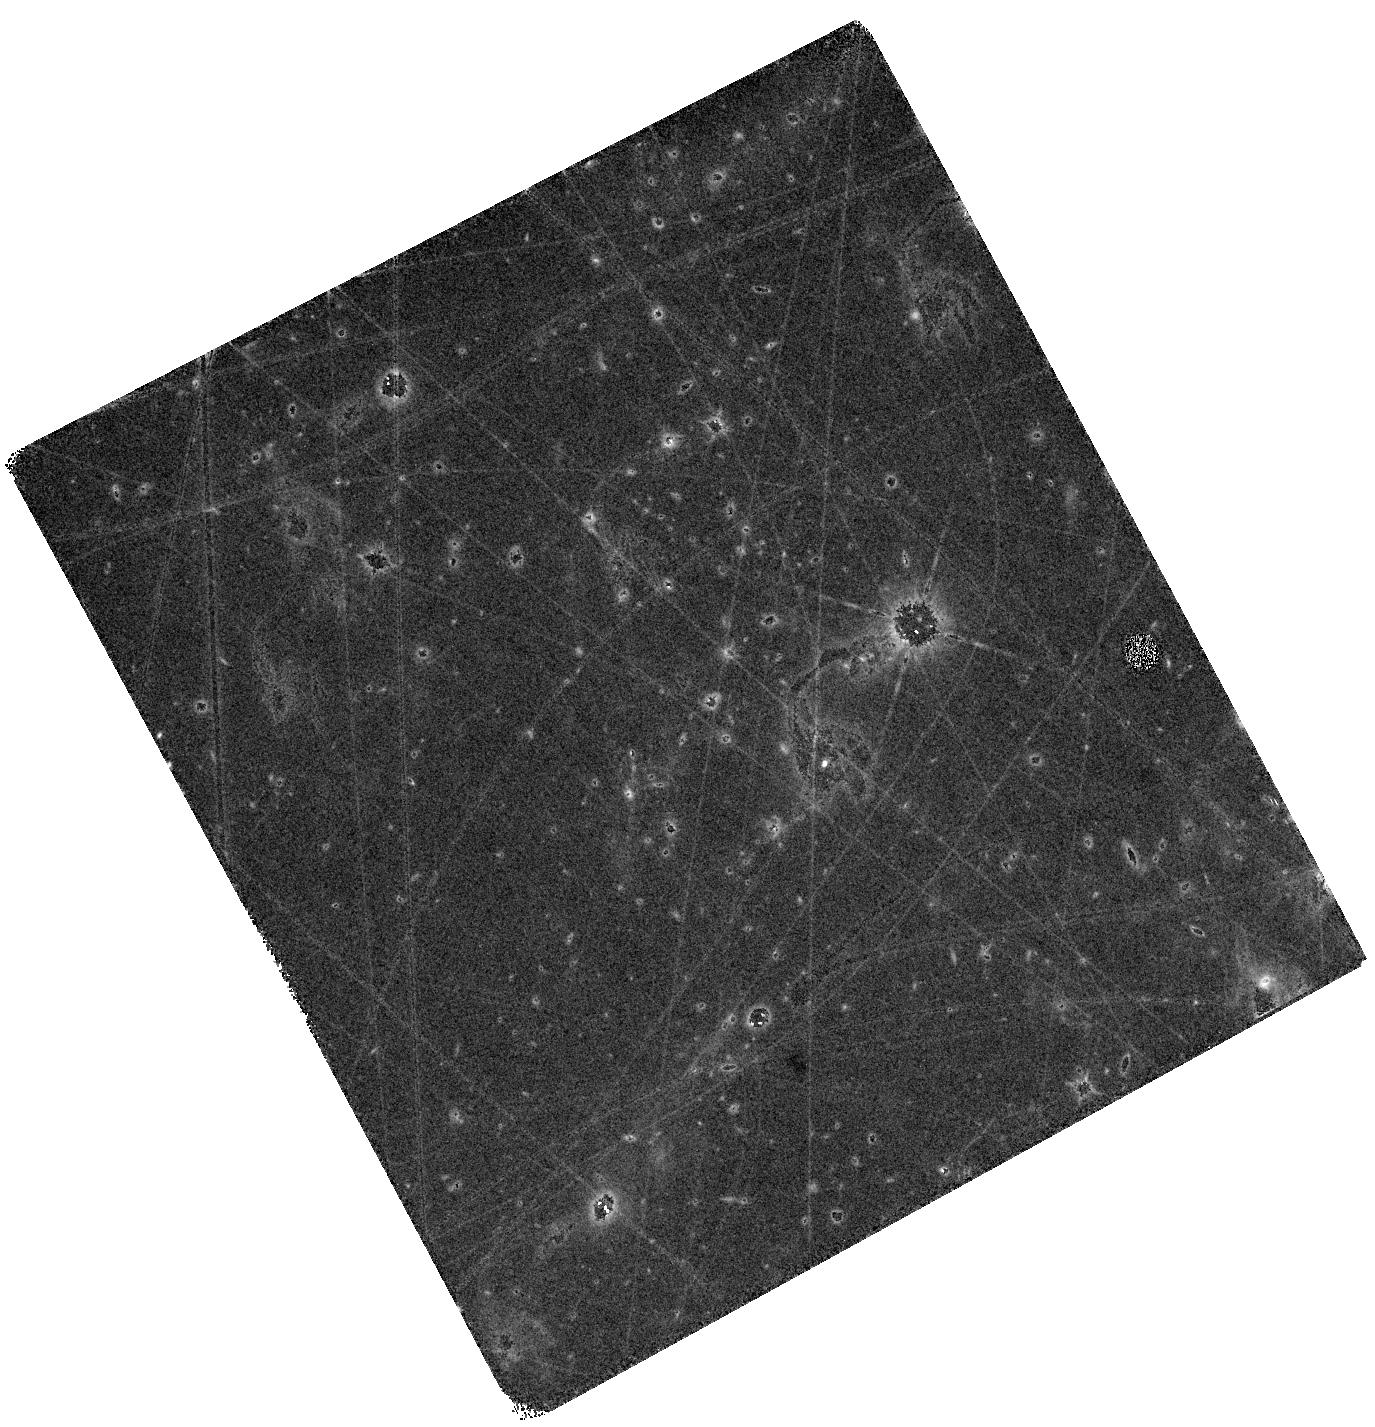
Target: SPARCS-J0225
Instrument: WFC3/IR
Filter: F160W
Exposure: 40 min
Observation ID: hst_17439_03_wfc3_ir_f160w_ifa403

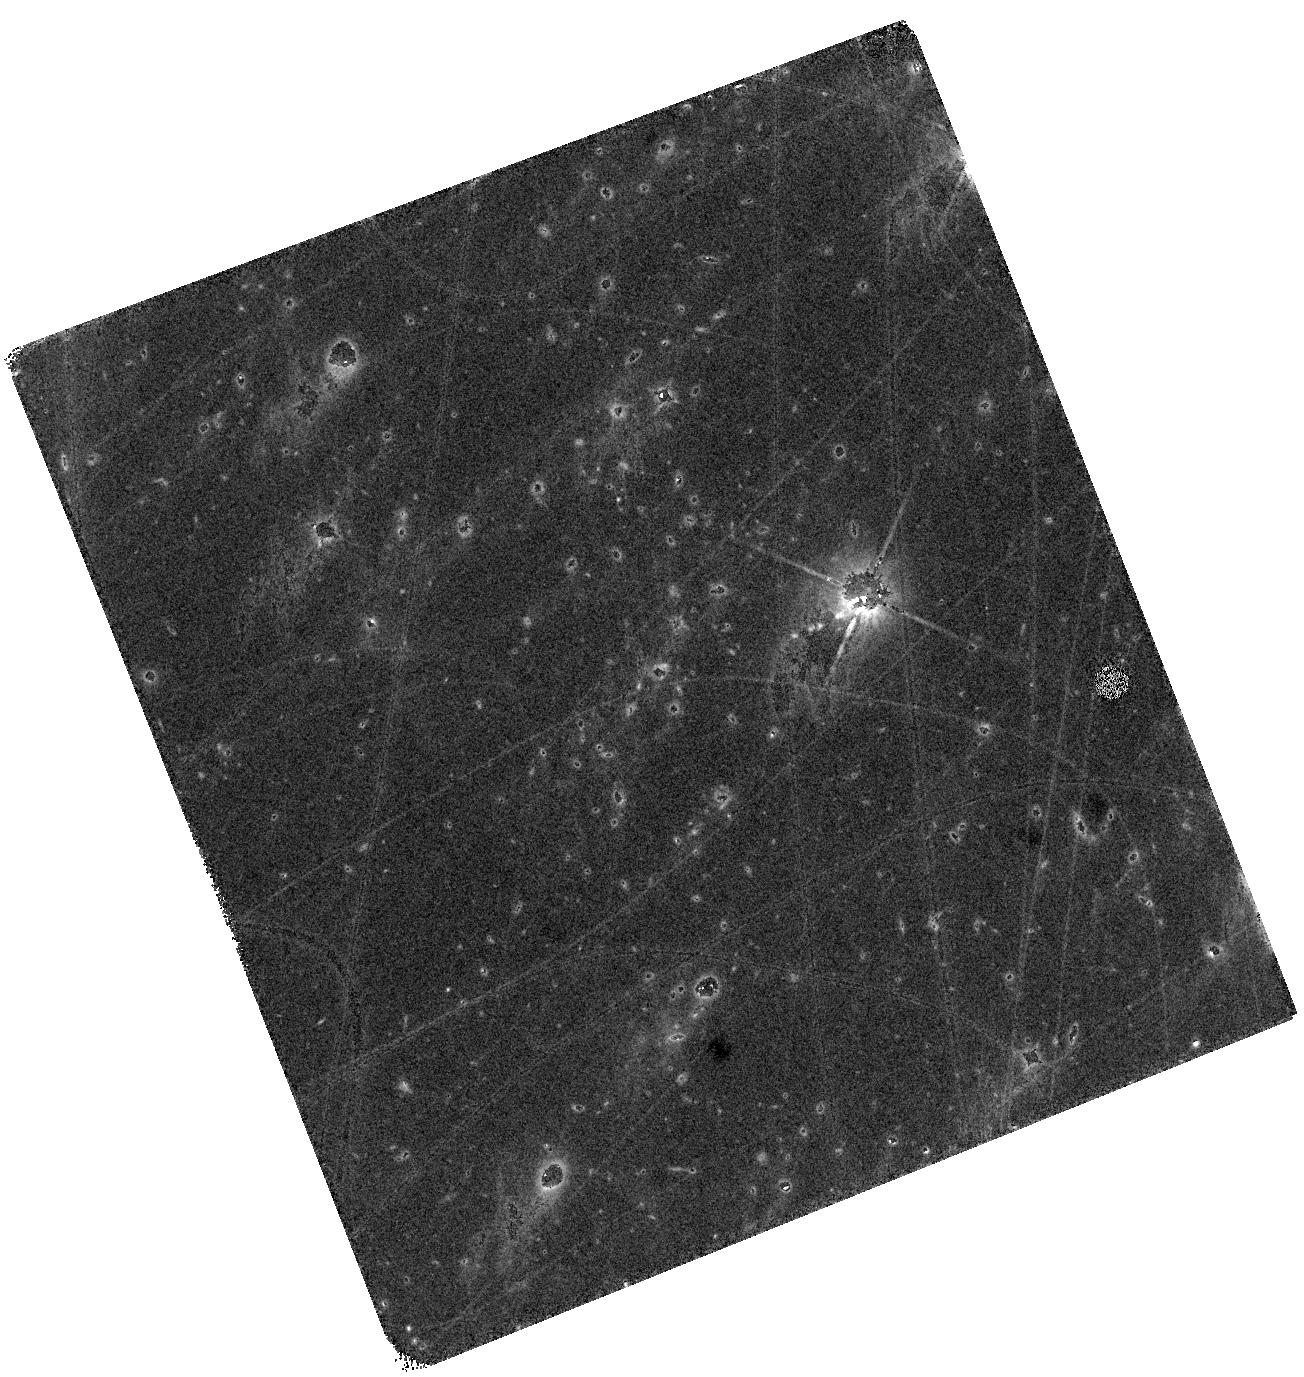
Target: SPARCS-J0225
Instrument: WFC3/IR
Filter: F140W
Exposure: 40 min
Observation ID: hst_17439_01_wfc3_ir_f140w_ifa401

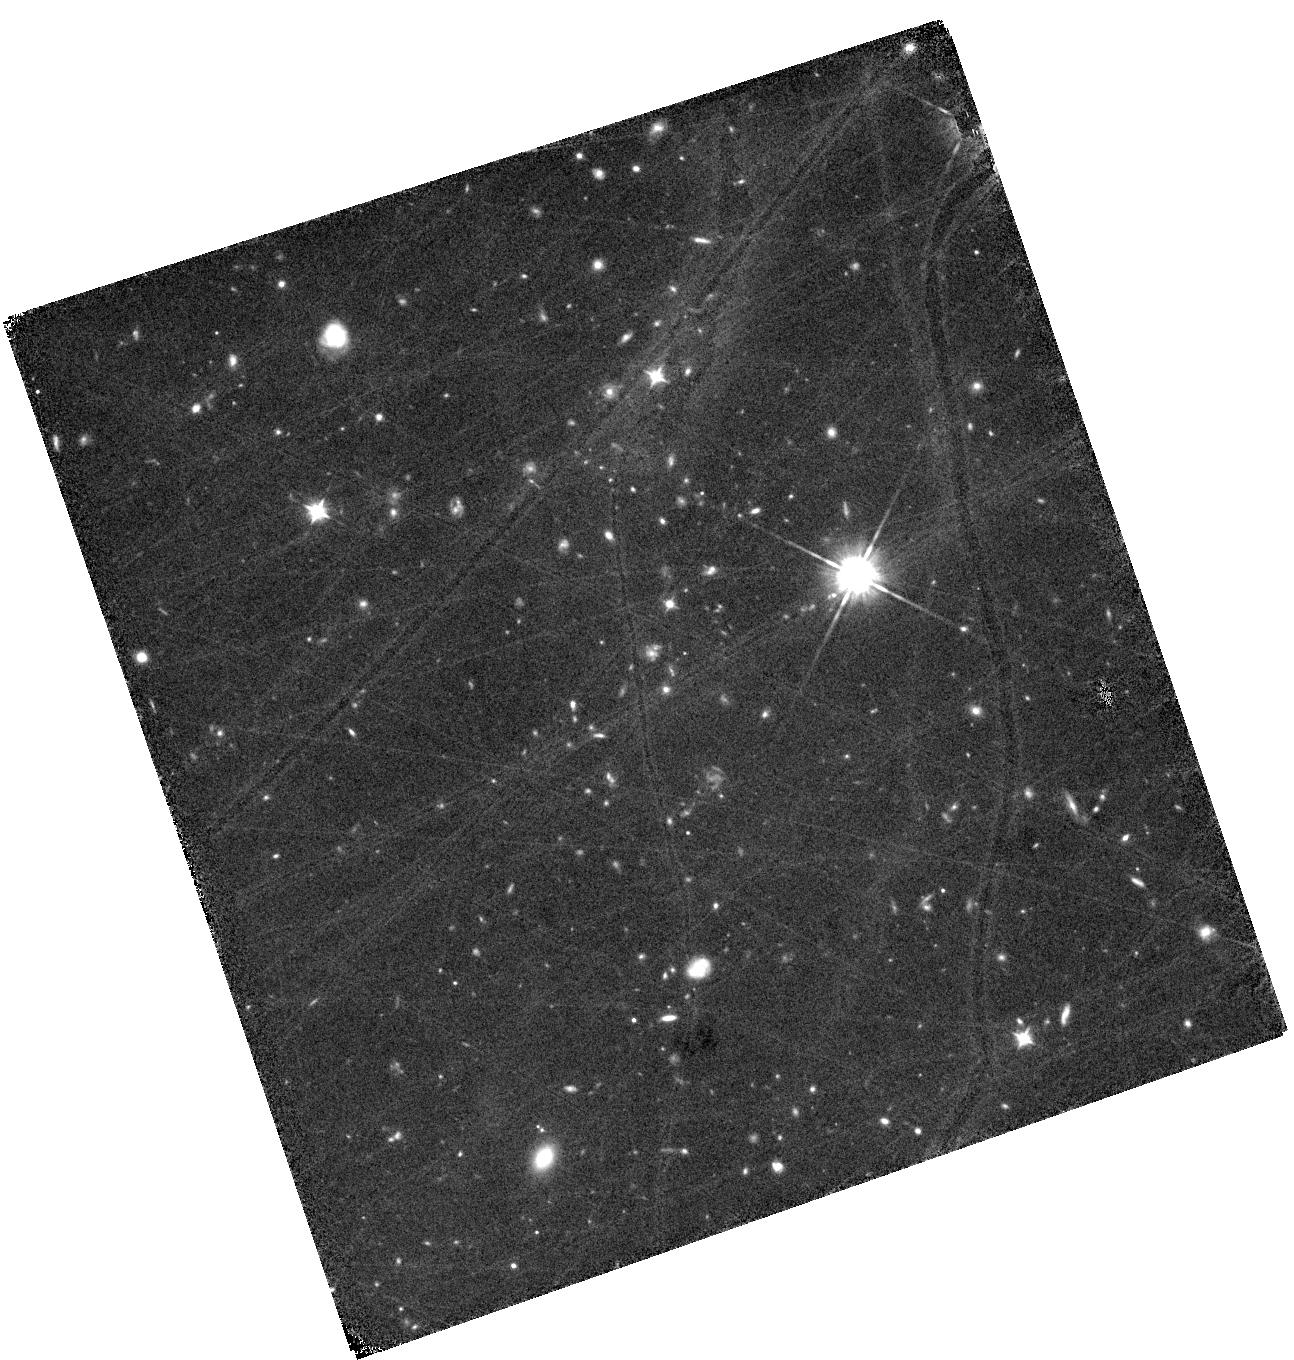
Target: SPARCS-J0225
Instrument: WFC3/IR
Filter: F105W
Exposure: 1.3 h
Observation ID: hst_17439_04_wfc3_ir_f105w_ifa404

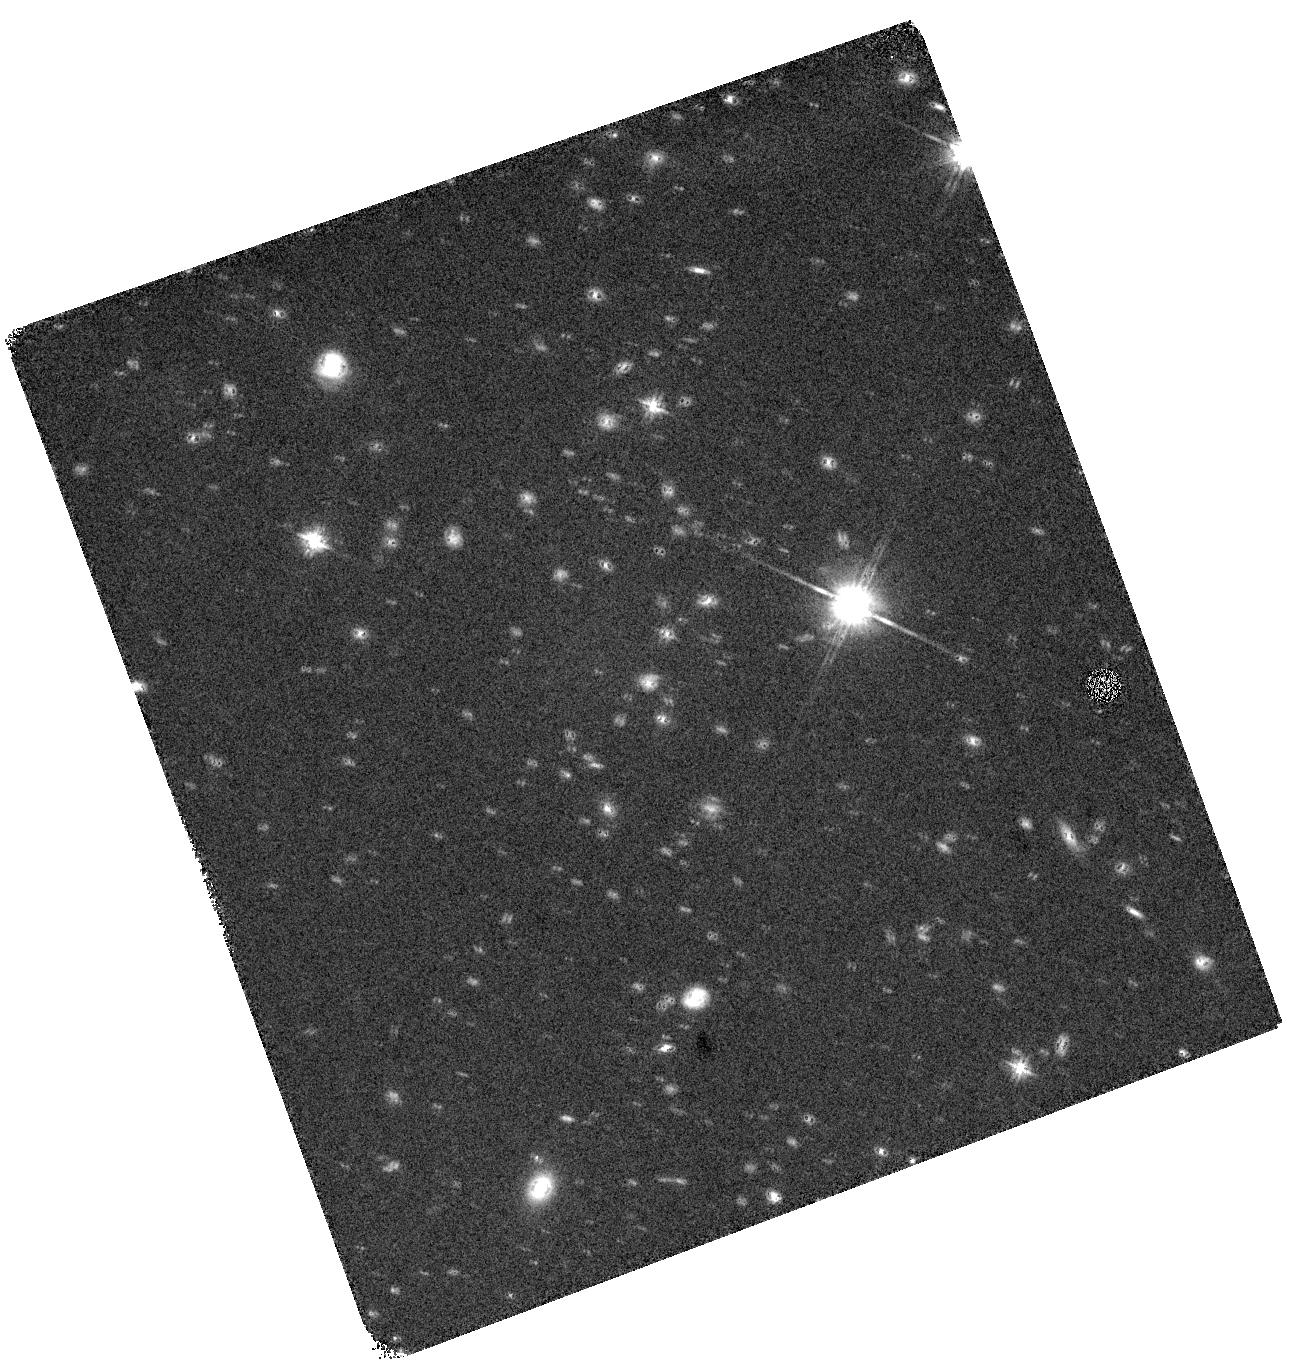
Target: SPARCS-J0225
Instrument: WFC3/IR
Filter: F140W
Exposure: 16 min
Observation ID: hst_17439_02_wfc3_ir_f140w_ifa402

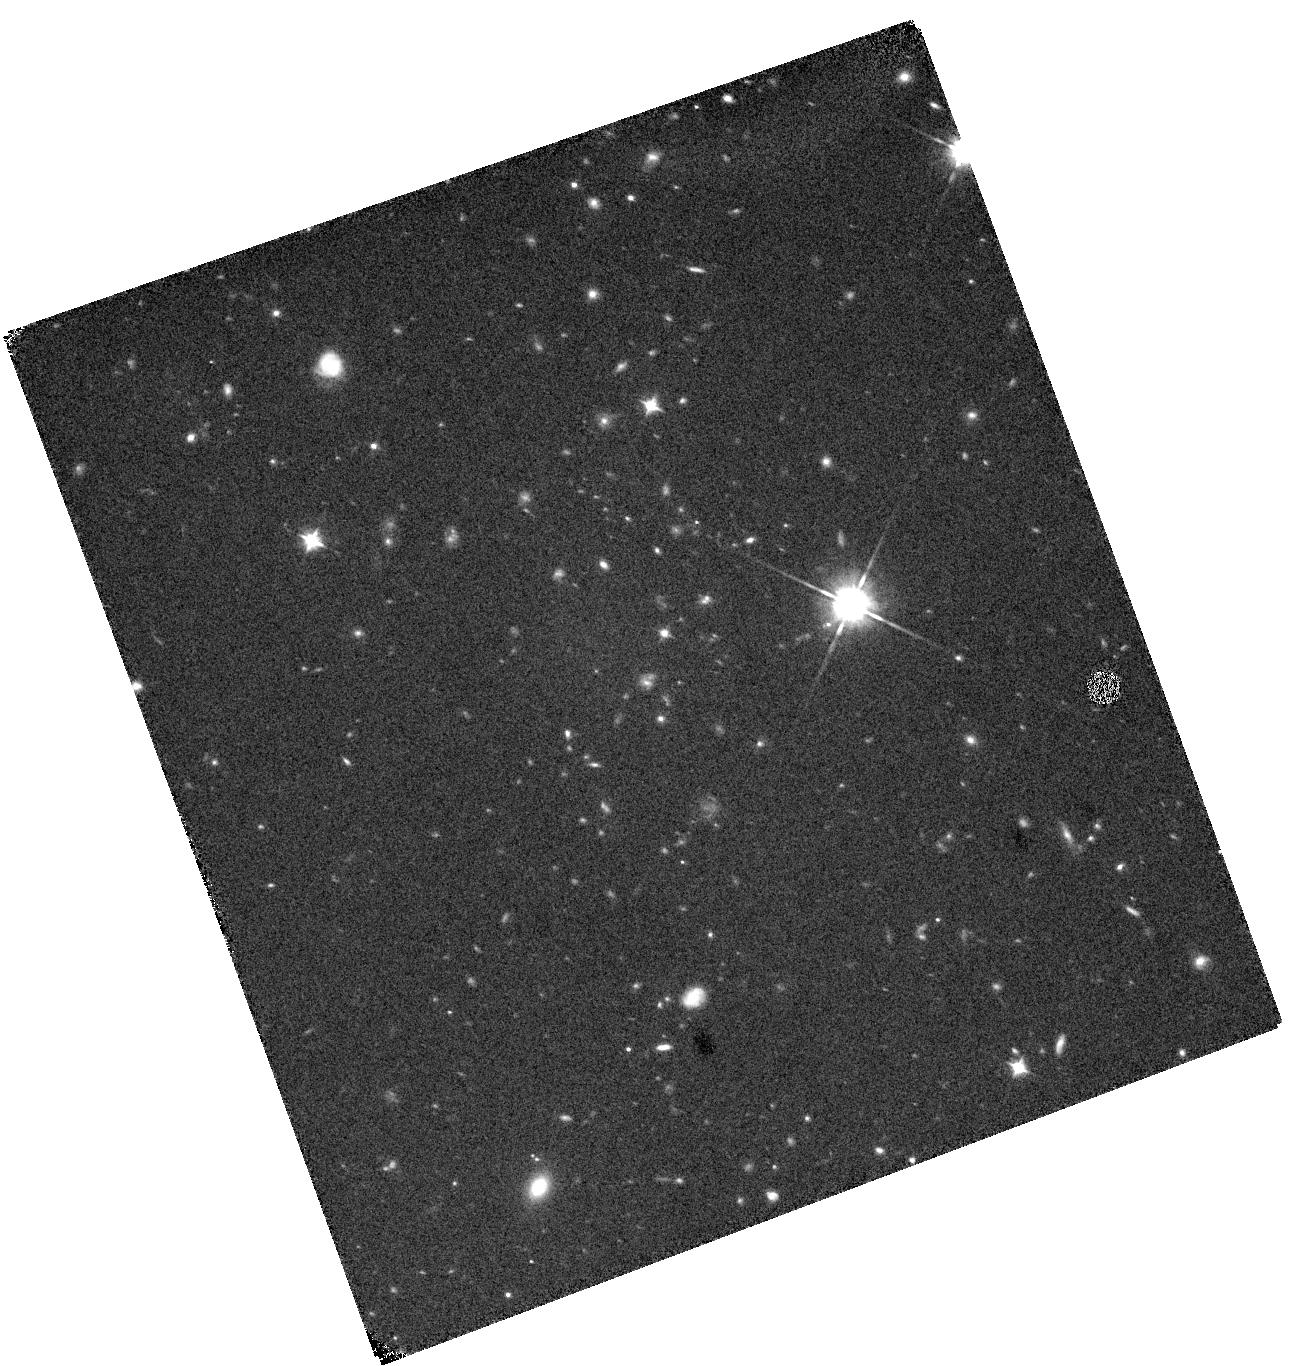
Target: SPARCS-J0225
Instrument: WFC3/IR
Filter: F105W
Exposure: 19 min
Observation ID: hst_17439_02_wfc3_ir_f105w_ifa402

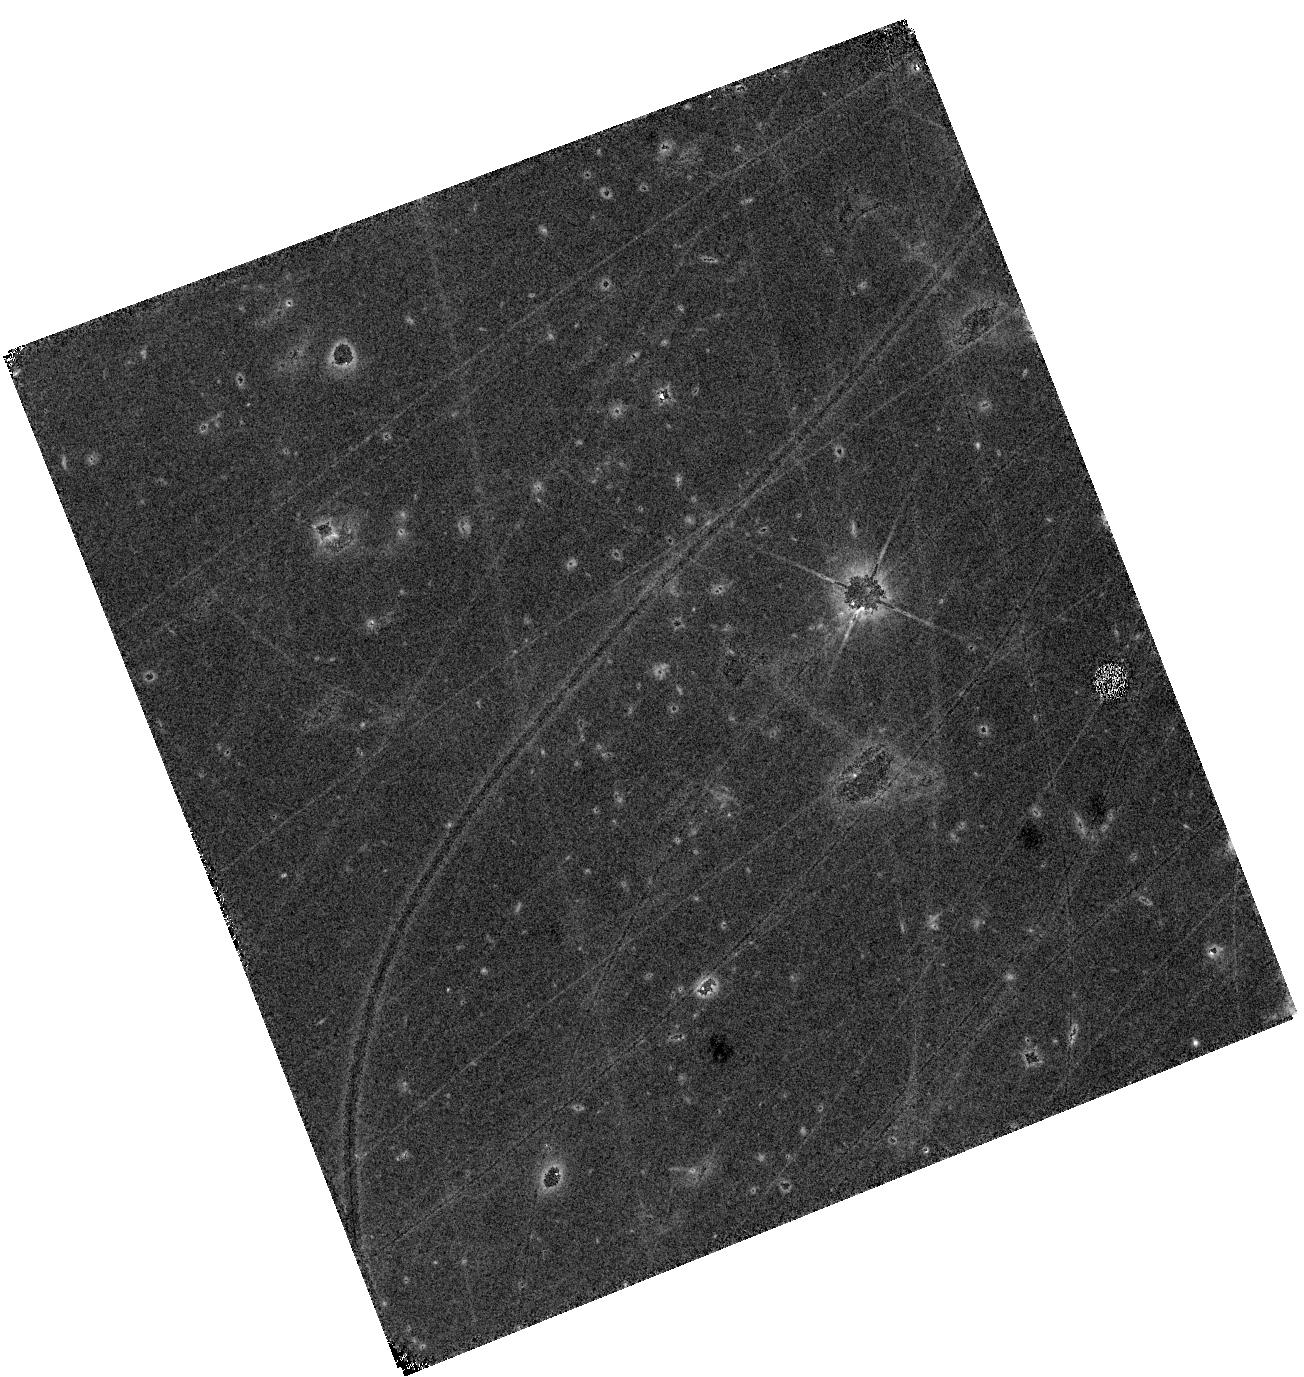
Target: SPARCS-J0225
Instrument: WFC3/IR
Filter: F105W
Exposure: 40 min
Observation ID: hst_17439_01_wfc3_ir_f105w_ifa401

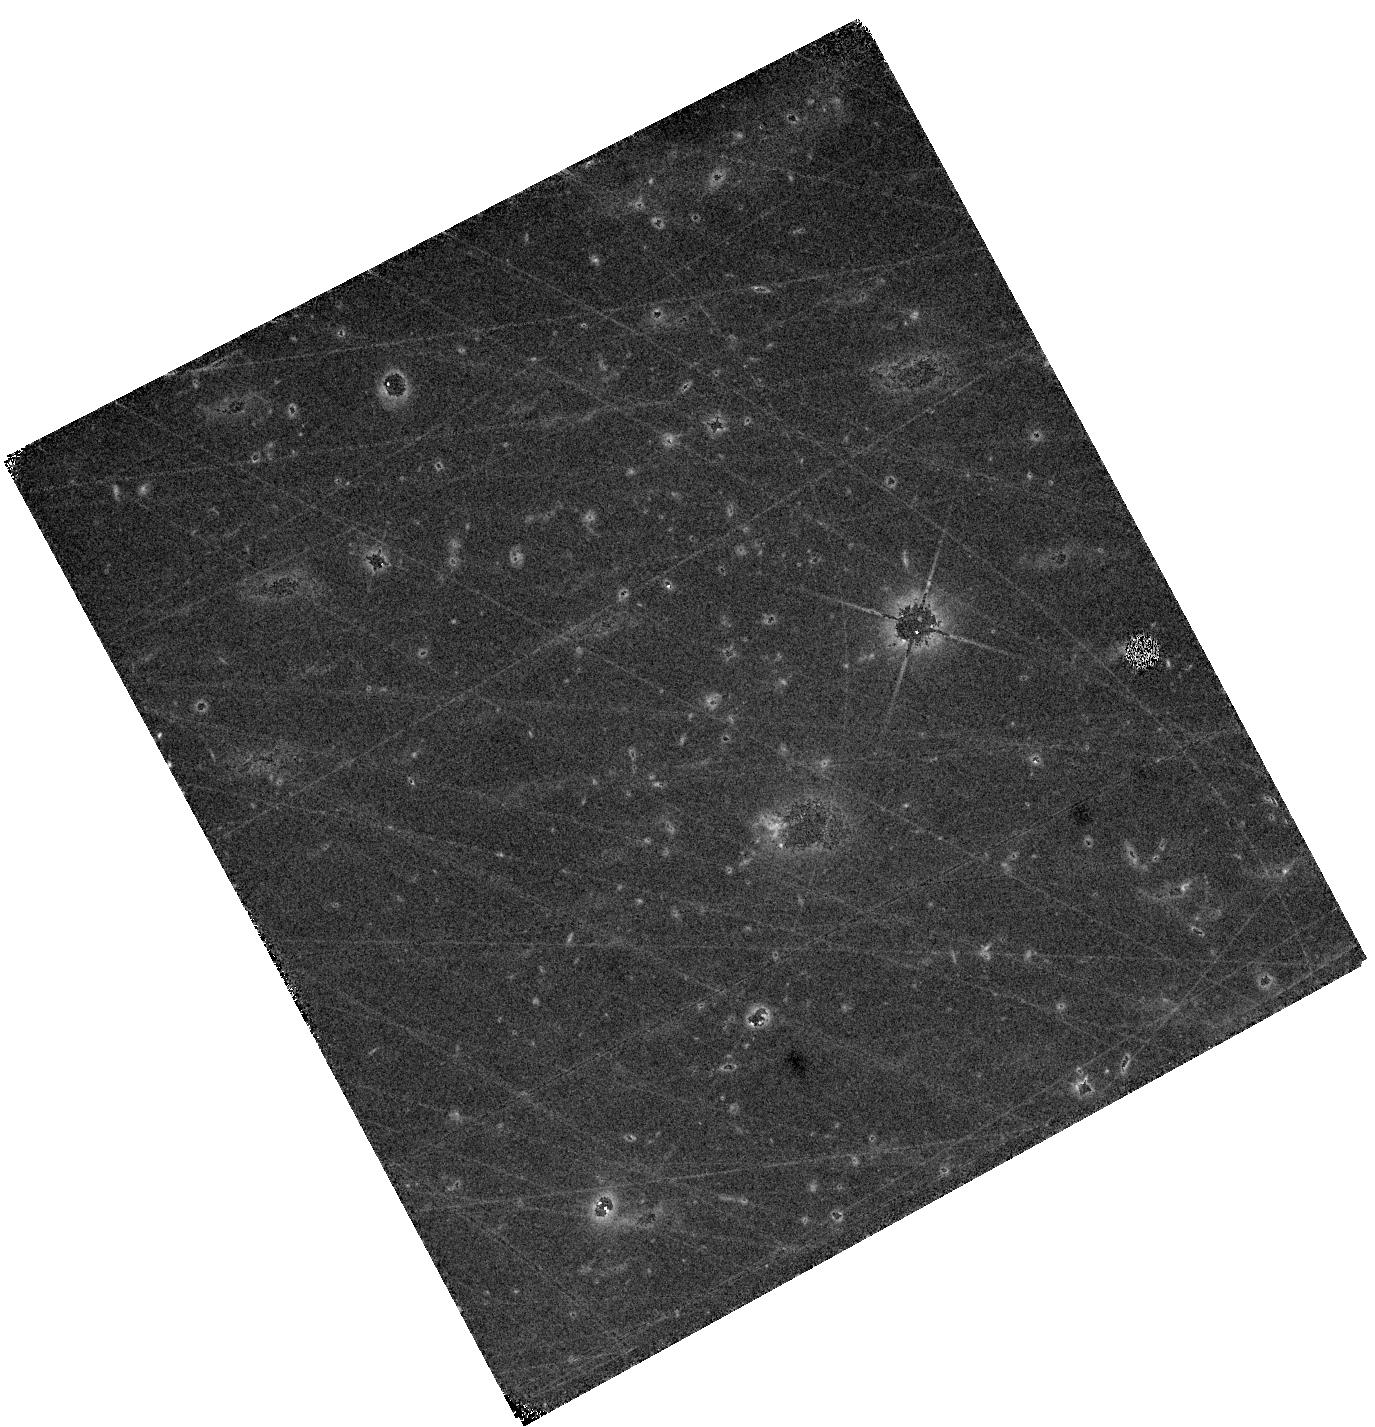
Target: SPARCS-J0225
Instrument: WFC3/IR
Filter: F105W
Exposure: 40 min
Observation ID: hst_17439_03_wfc3_ir_f105w_ifa403

Skeletons in the Cluster: Unveiling the Stellar Mass Backbone of z=1.6 Galaxies (PI: Noble, Allison)

The conversion of gas into stars on small spatial scales, and its connection to the underlying stellar backbone is key to understanding quenching in cluster galaxies. However, the dearth of high-resolution maps of the molecular gas, star formation, and stars has made it impossible to understand these processes. Recently, a new window into spatially-resolved molecular gas and far-IR emission has been opened through ALMA observations of high-redshift clusters. These gains have been mainly due to the high source density of star forming galaxies in young clusters, which allows for large multiplexing. The ALMA observations have delivered spatial and kinematic maps of the molecular gas at exquisite resolution for the first large sample of high-redshift galaxies, while the available rest-frame UV HST and ALMA FIR data have yielded star formation maps. We will combine these novel ALMA and HST data with new imaging in F105W, F140W, and F160W to derive stellar mass maps and to investigate the spatial distribution of the dominant baryonic components in main-sequence cluster galaxies at z~1.6. The target cluster contains galaxies in remarkable states of transformation and will be combined with analogous available data on 2 other z~1.6 clusters for a total sample of 29 galaxies at the same redshift with high-resolution spatial maps of their star formation, stellar mass, and gas. With these data we will, for the first time: 1) measure where star formation in cluster galaxies is halted (outskirts, centers, or everywhere); 2) connect deviations from scaling relationships to the stellar backbone of the galaxy; and 3) learn what role clumps play in driving mass buildup in cluster galaxies.